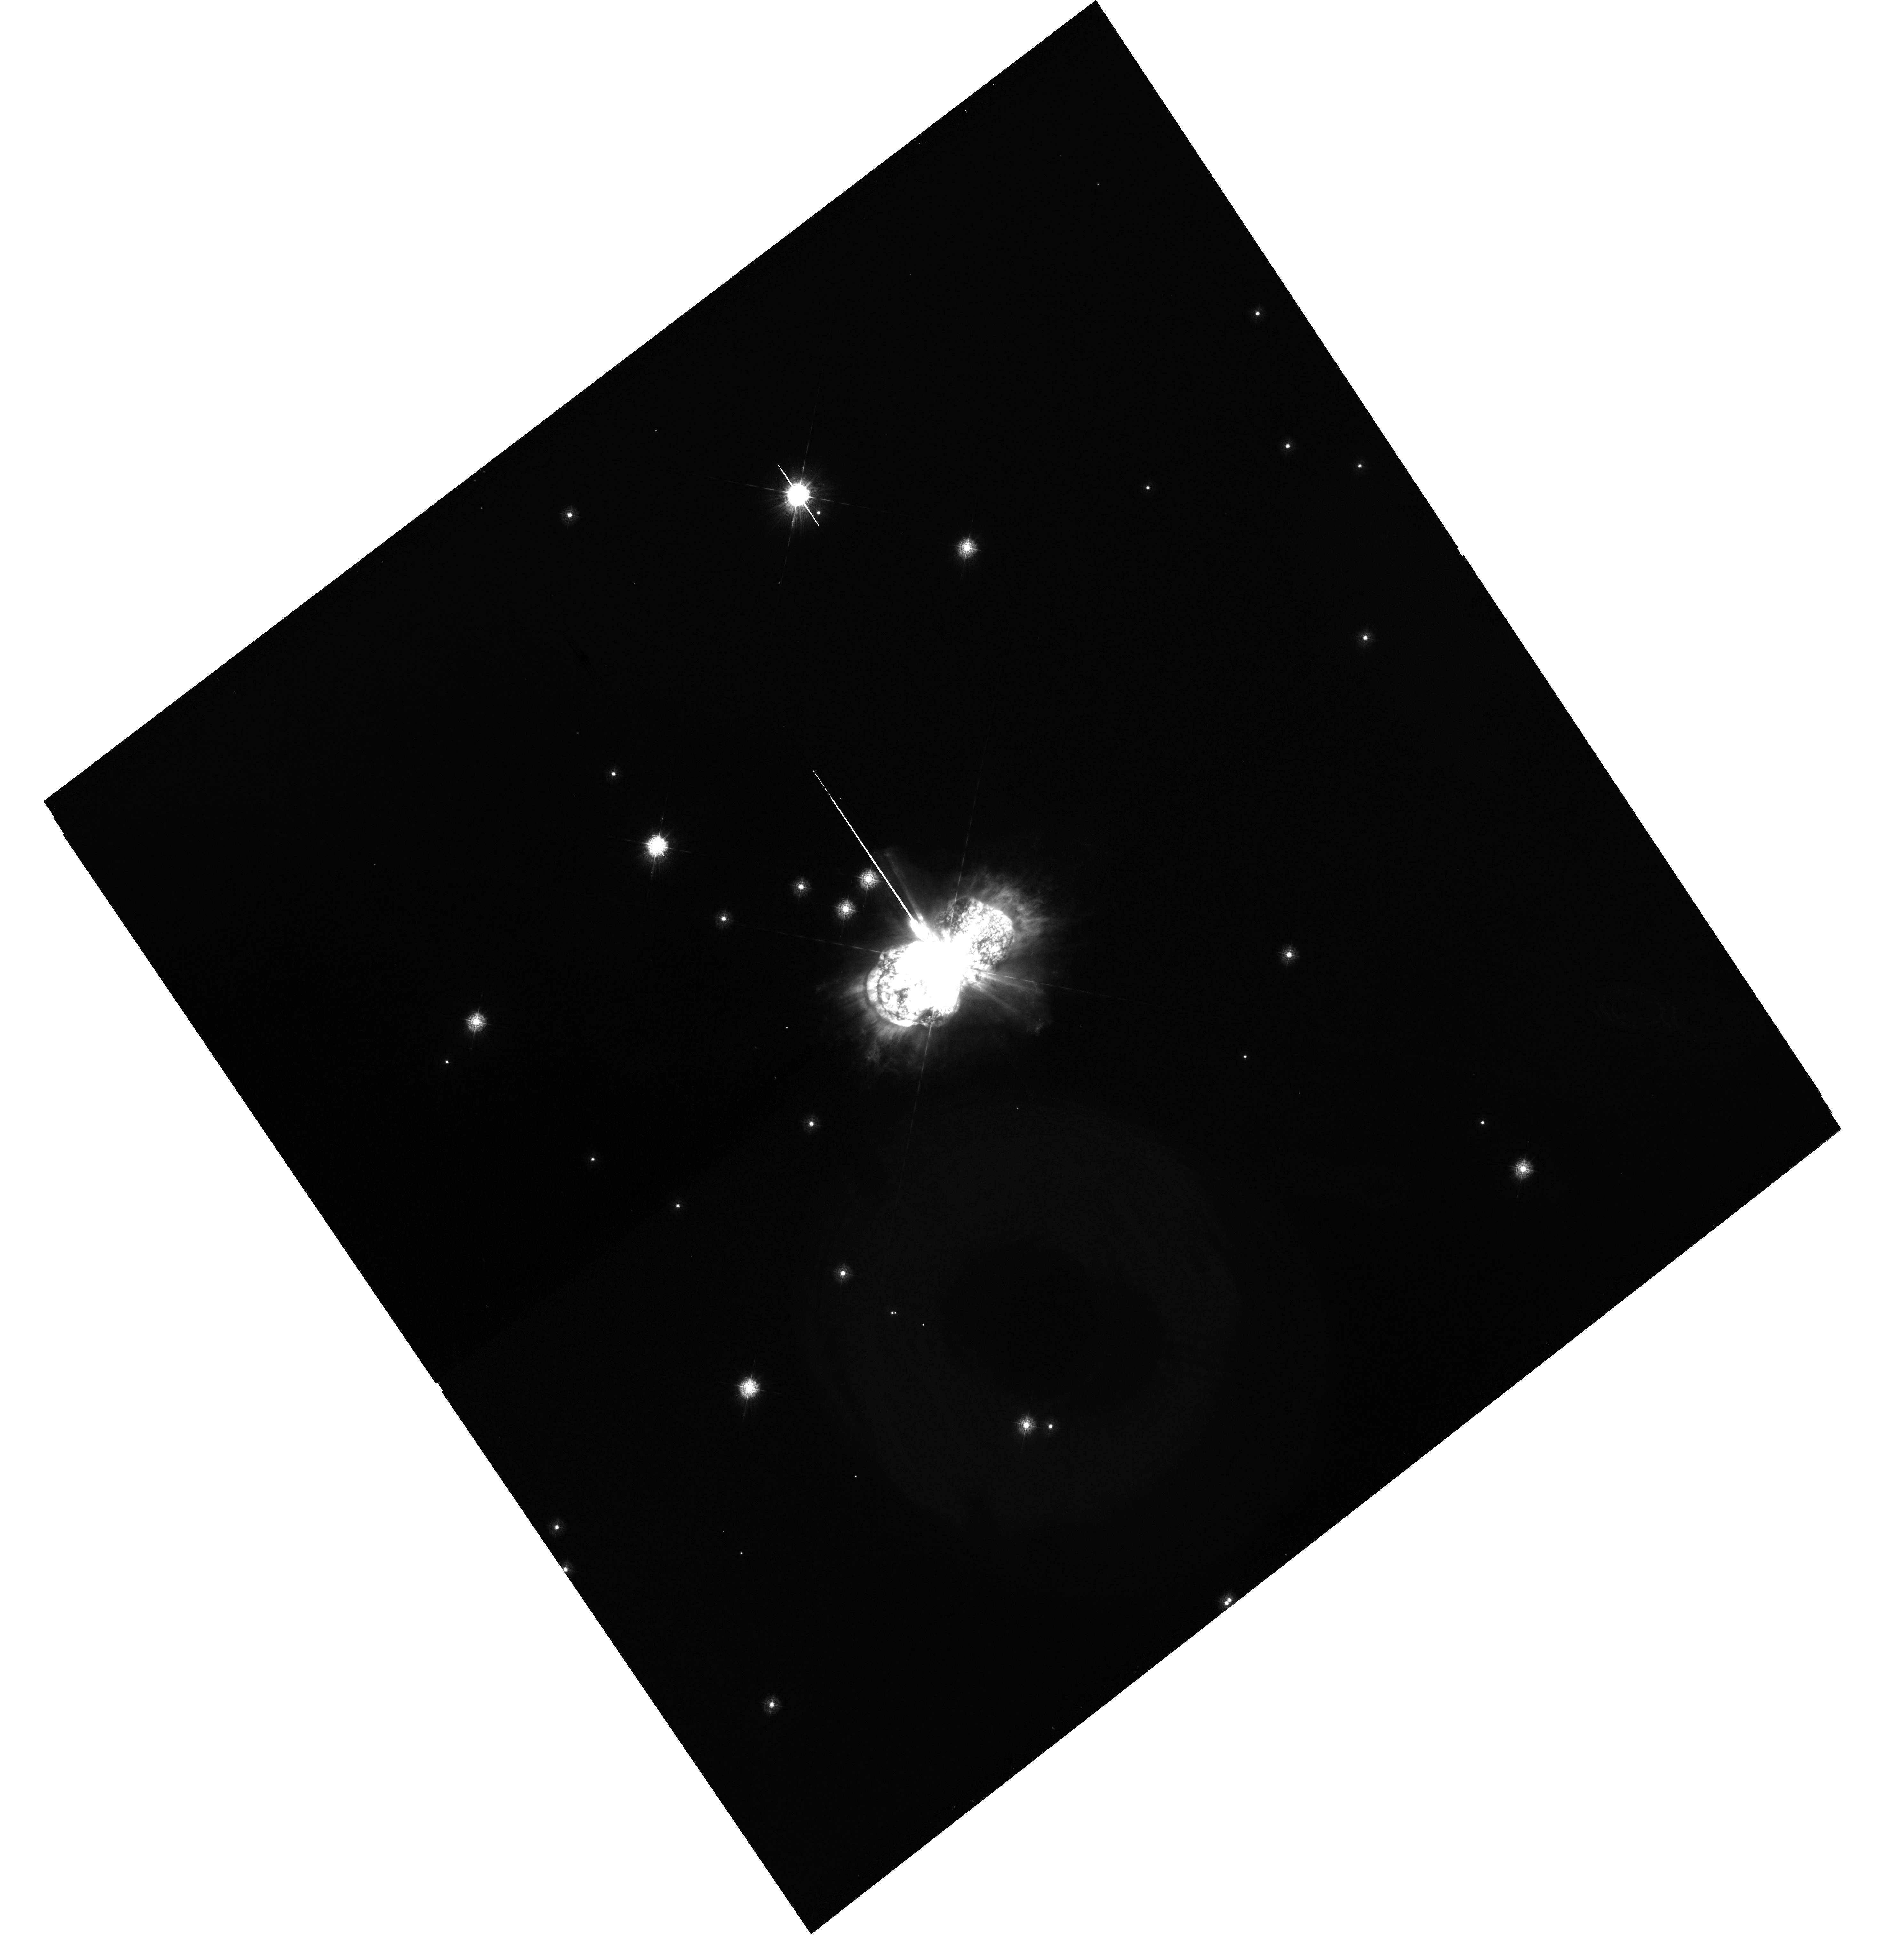
Target: ETA-CAR
Instrument: WFC3/UVIS
Filter: F280N
Exposure: 1.1 h
Observation ID: hst_15289_01_wfc3_uvis_f280n_idm501

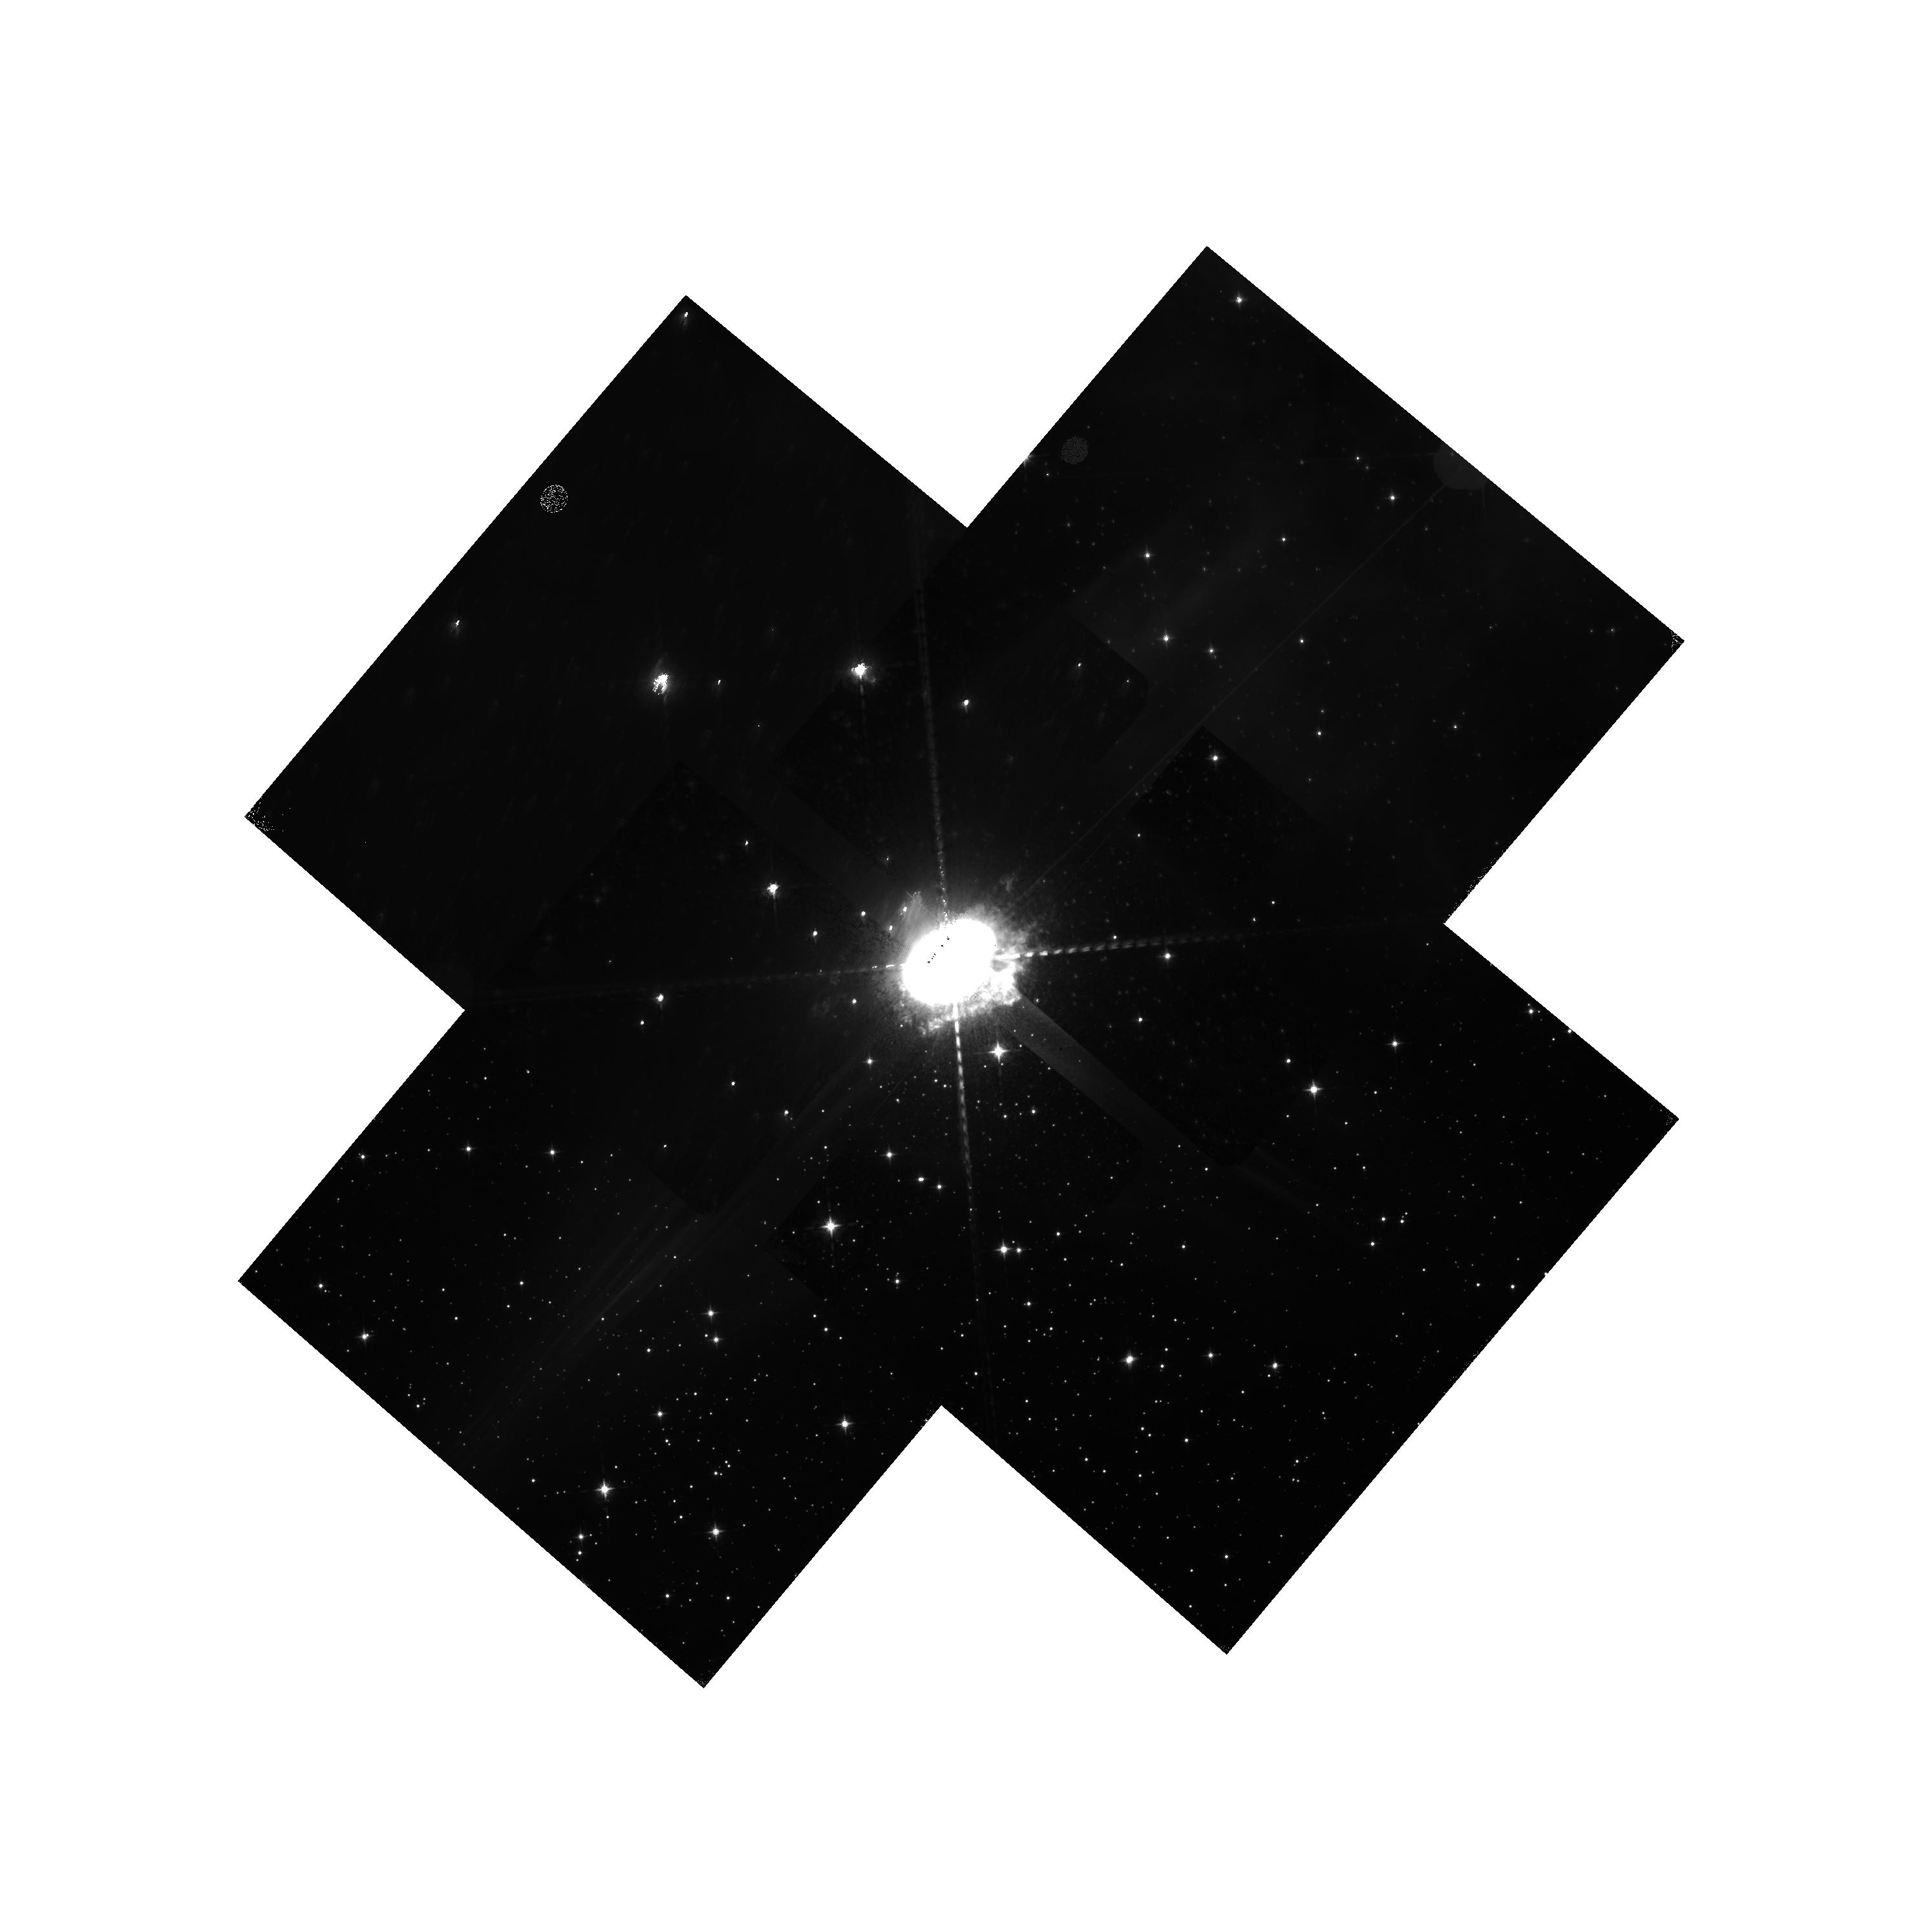
Target: ETA-CAR
Instrument: WFC3/IR
Filter: F126N
Exposure: 33 min
Observation ID: hst_15289_02_wfc3_ir_f126n_idm502

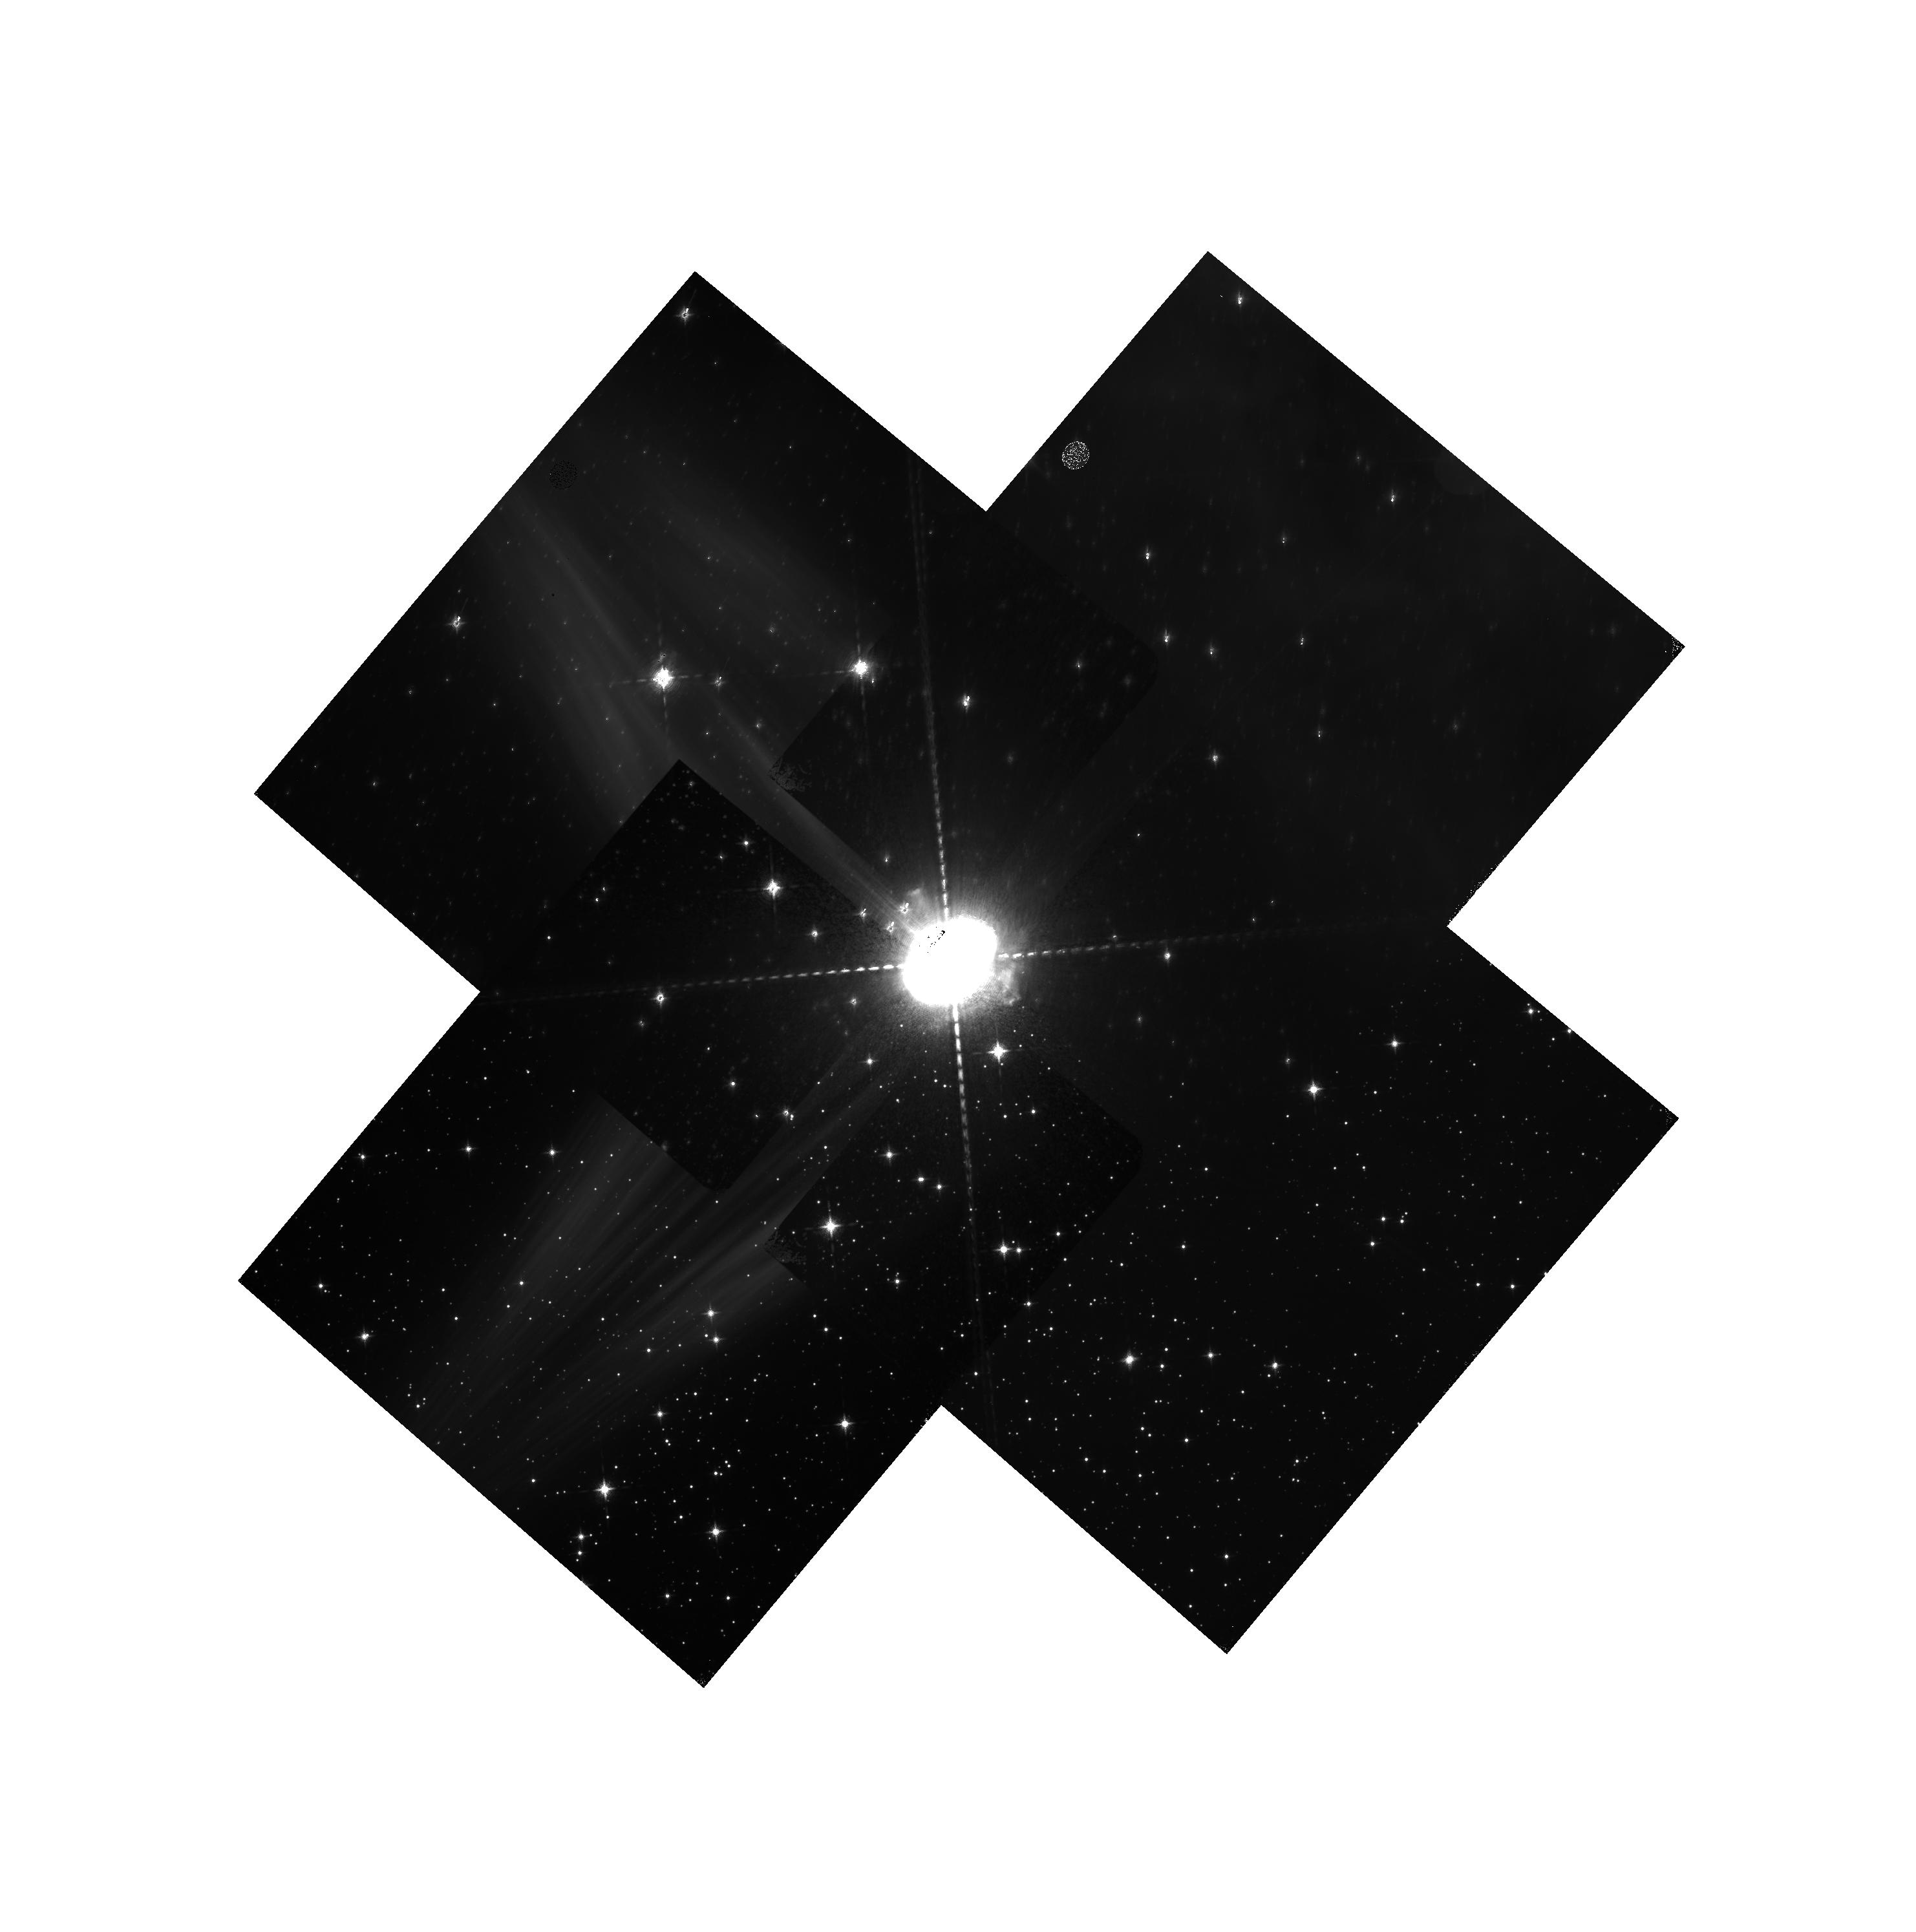
Target: ETA-CAR
Instrument: WFC3/IR
Filter: F130N
Exposure: 33 min
Observation ID: hst_15289_02_wfc3_ir_f130n_idm502

Imaging Shock Fronts in the Outer Ejecta of Eta Carinae (PI: Smith, Nathan)

Although Eta Car has been imaged many times with HST to monitor the central star and the bright Homunculus Nebula, we propose the first WFC3 imaging of Eta Car to study the more extended "Outer Ejecta" from previous eruptions. WFC3 has two key filters that have not been used before to image Eta Car, which will provide critical physical information about its eruptive history: (1) F280N with WFC3/UVIS will produce the first Mg II 2800 image of Eta Car, the sharpest image of its complex Outer Ejecta, and will unambiguously trace shock fronts, and (2) F126N with WFC3/IR will sample [Fe II] 12567 arising in the densest post-shock gas. Eta Car is surrounded by a bright, soft X-ray shell seen in Chandra images, which arises from the fastest 1840s ejecta overtaking slower older material. Our recent proper motion measurements show that the outer knots were ejected in two outbursts several hundred years before the 1840s eruption, and spectroscopy of light echoes has recently revealed extremely fast ejecta during the 1840s that indicate an explosive event. Were those previous eruptions explosive as well? If so, were they as energetic, did they also have such fast ejecta, and did they have the same geometry? The structure and excitation of the Outer Ejecta hold unique clues for reconstructing Eta Car's violent mass loss history. The locations of shock fronts in circumstellar material provide critical information, because they identify past discontinuities in the mass loss. This is one of the only ways to investigate the long term (i.e. centuries) evolution and duty cycle of eruptive mass loss in the most massive stars.